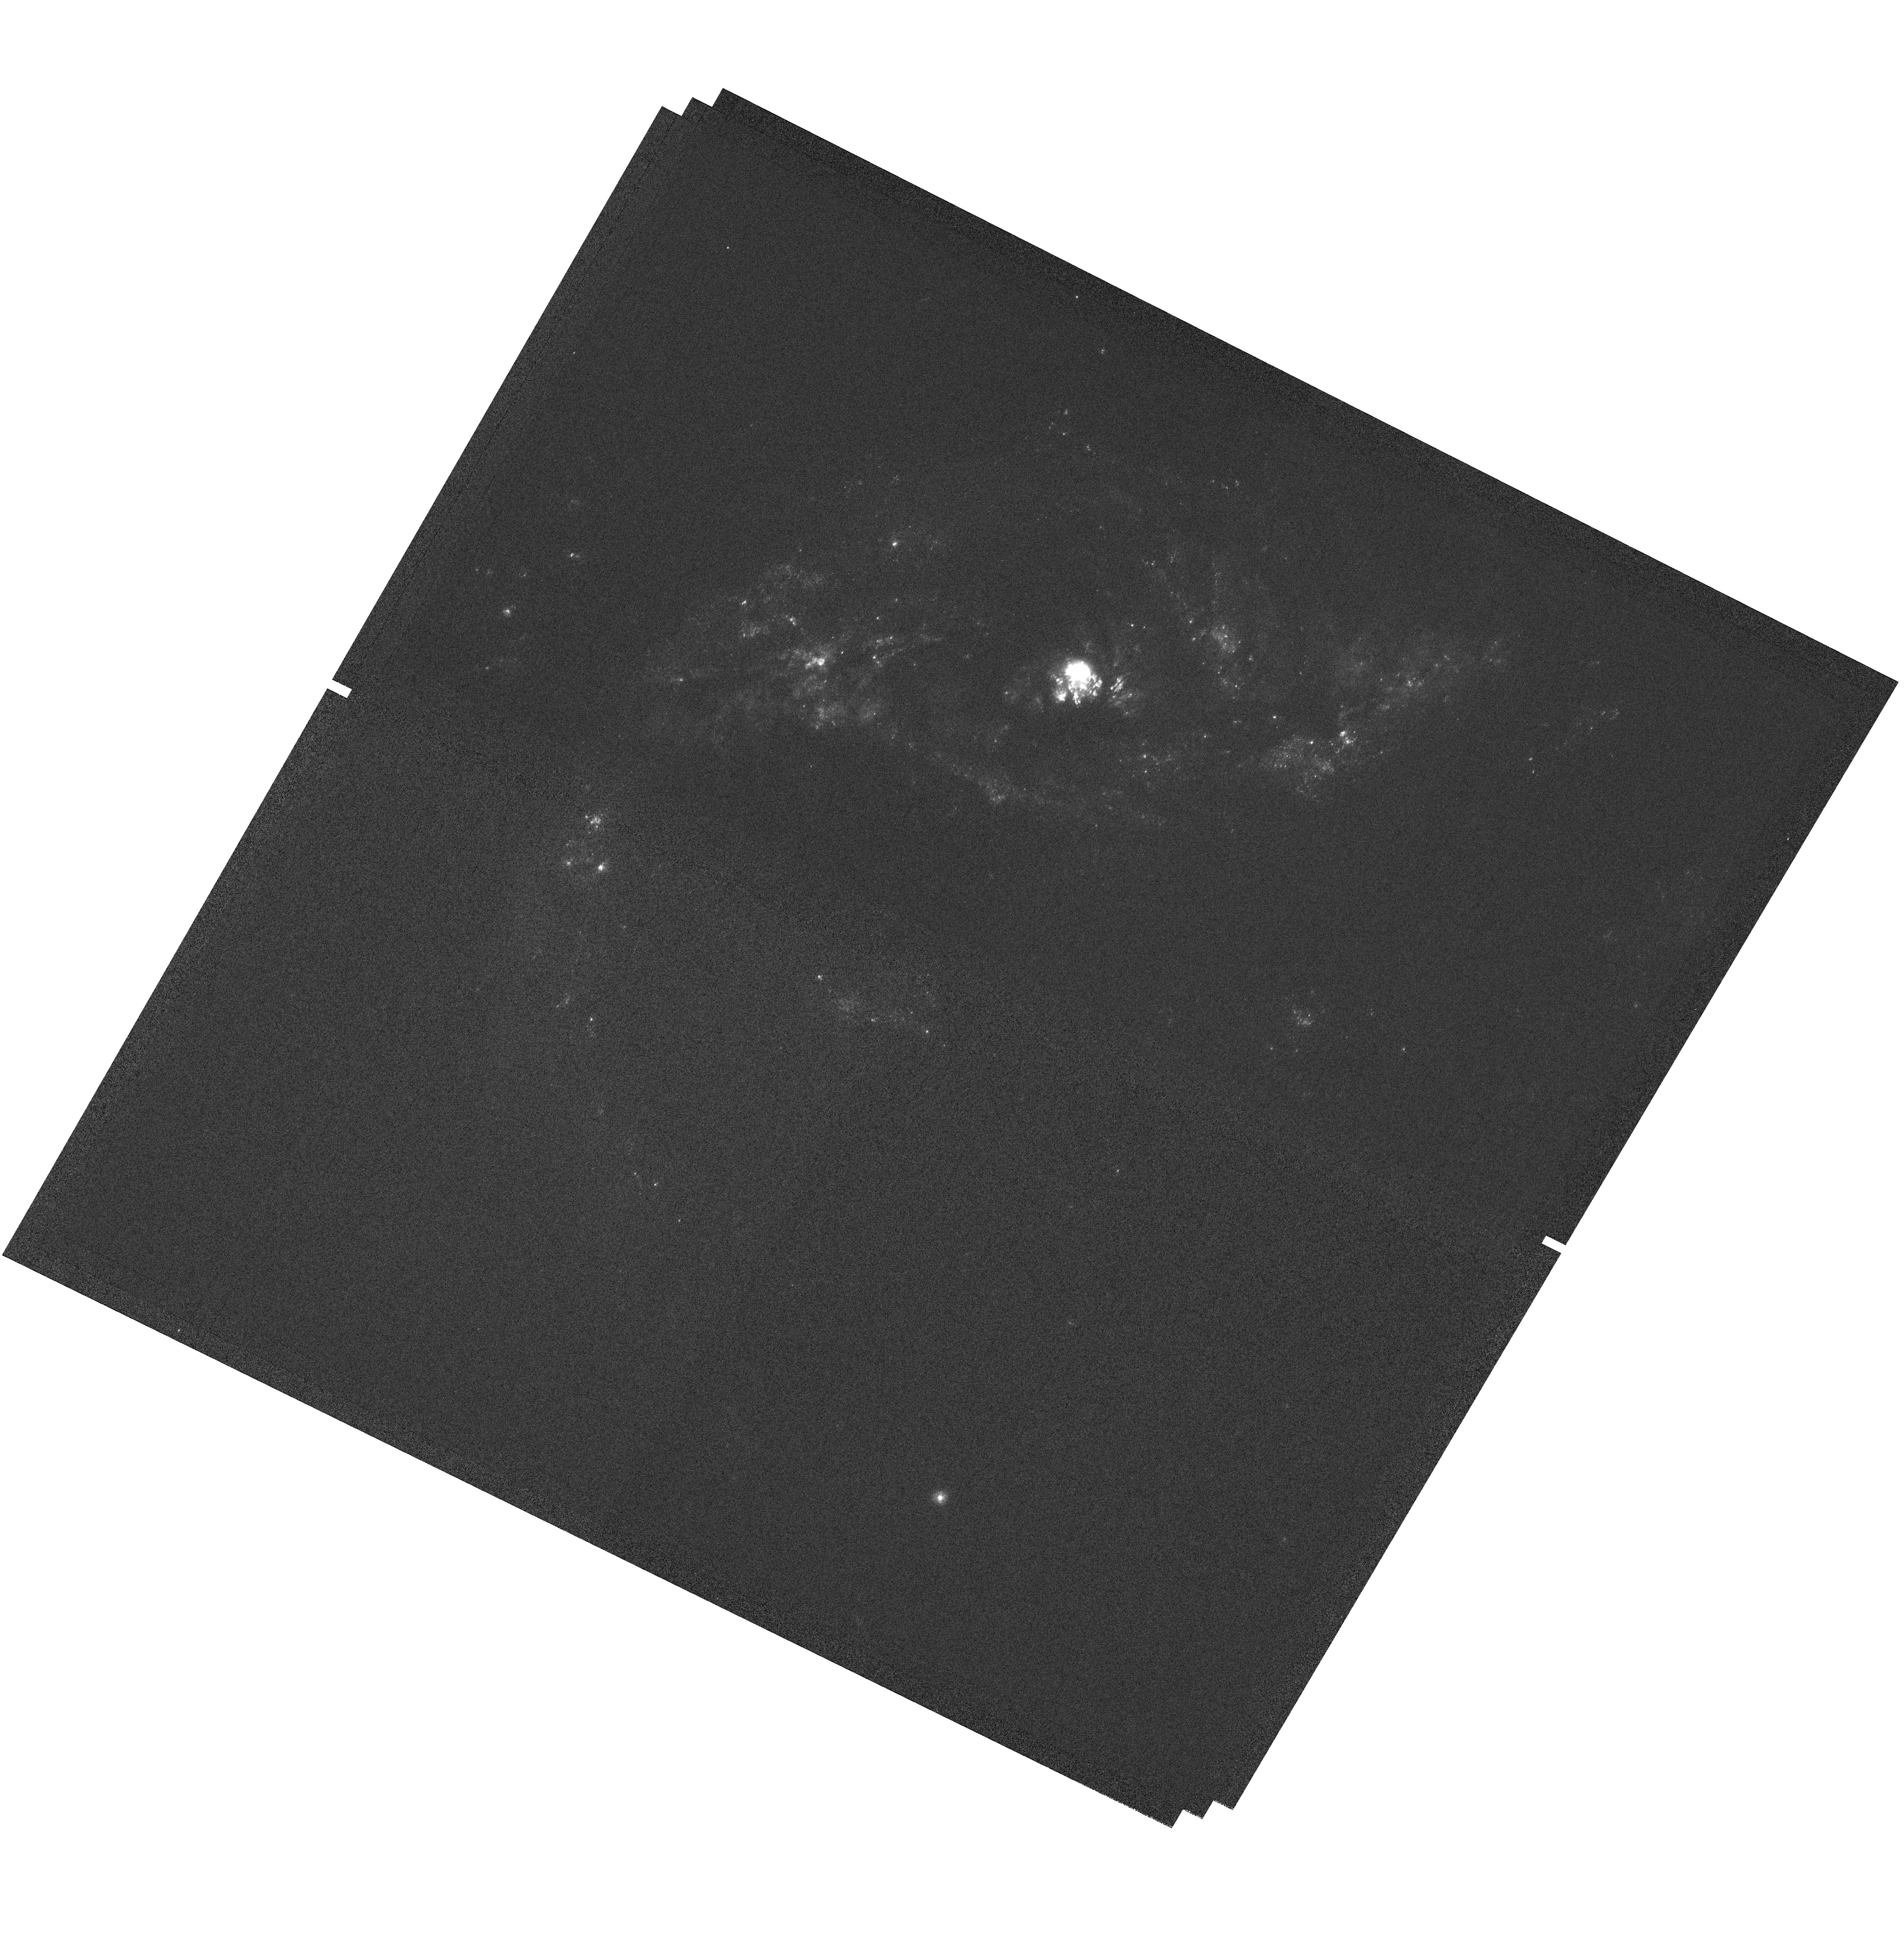
Target: NGC-7552
Instrument: WFC3/UVIS
Filter: F218W
Exposure: 1.8 h
Observation ID: hst_14720_04_wfc3_uvis_f218w_ida404

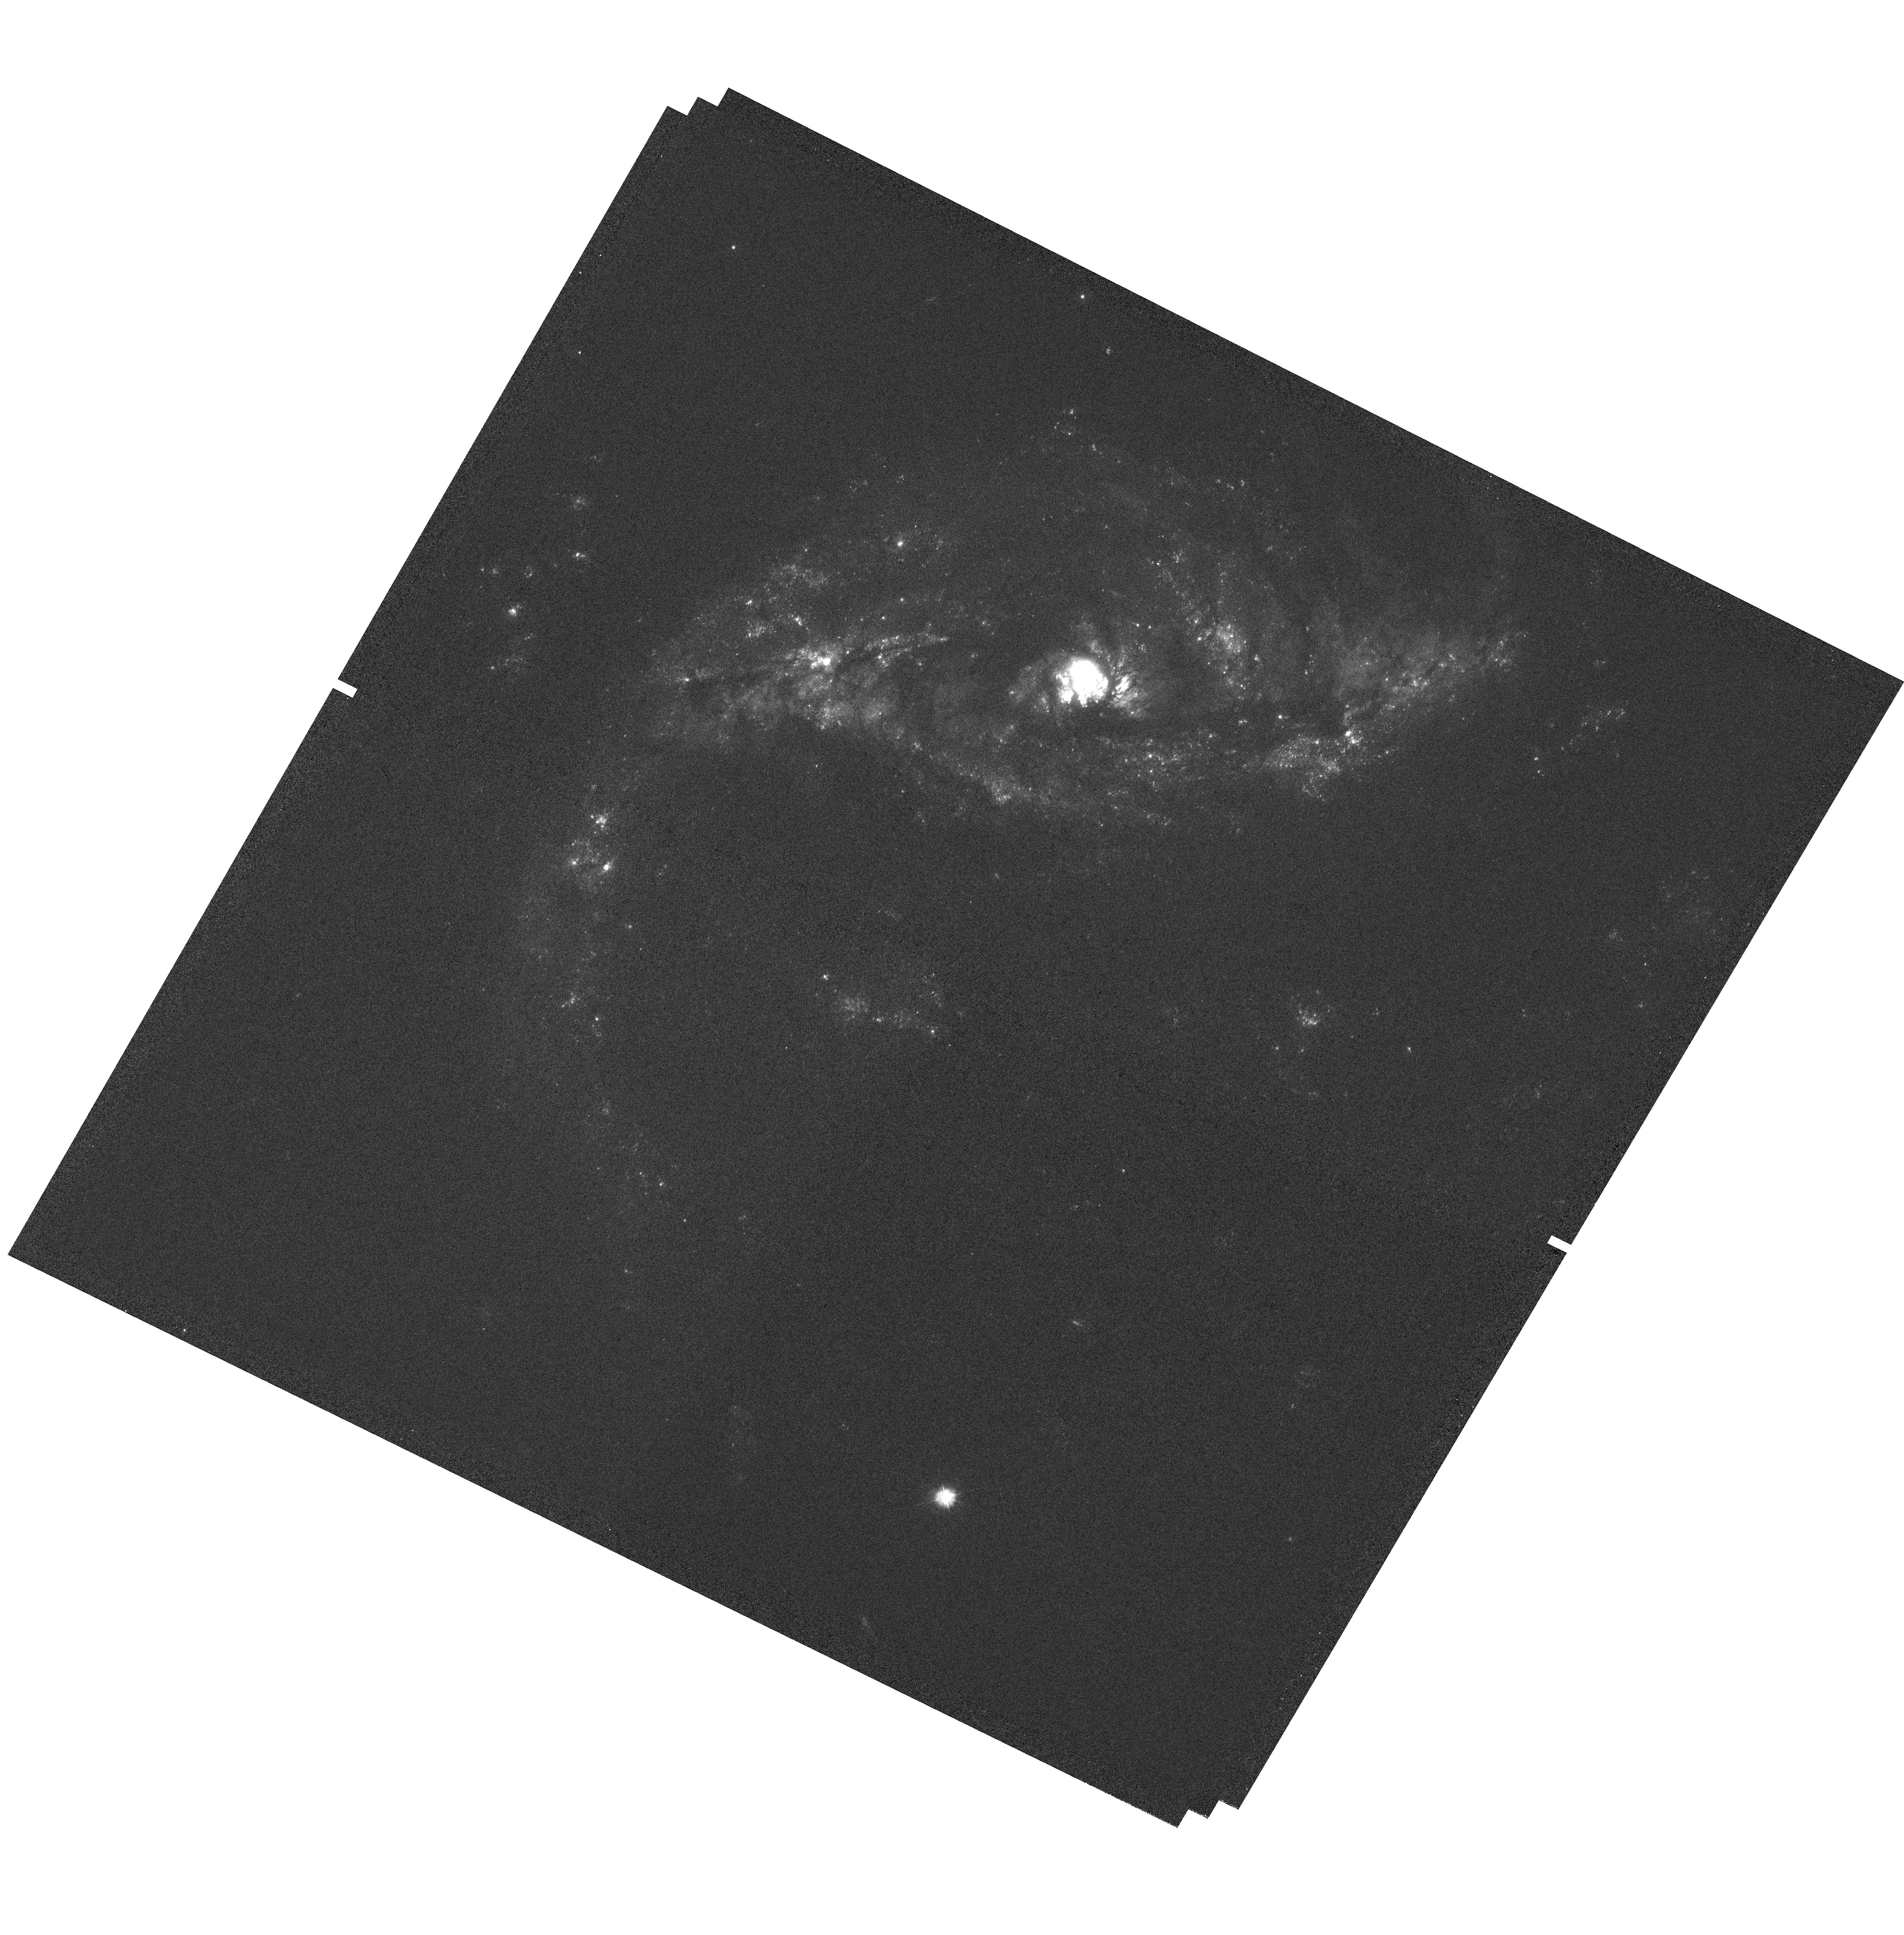
Target: NGC-7552
Instrument: WFC3/UVIS
Filter: F275W
Exposure: 35 min
Observation ID: hst_14720_04_wfc3_uvis_f275w_ida404

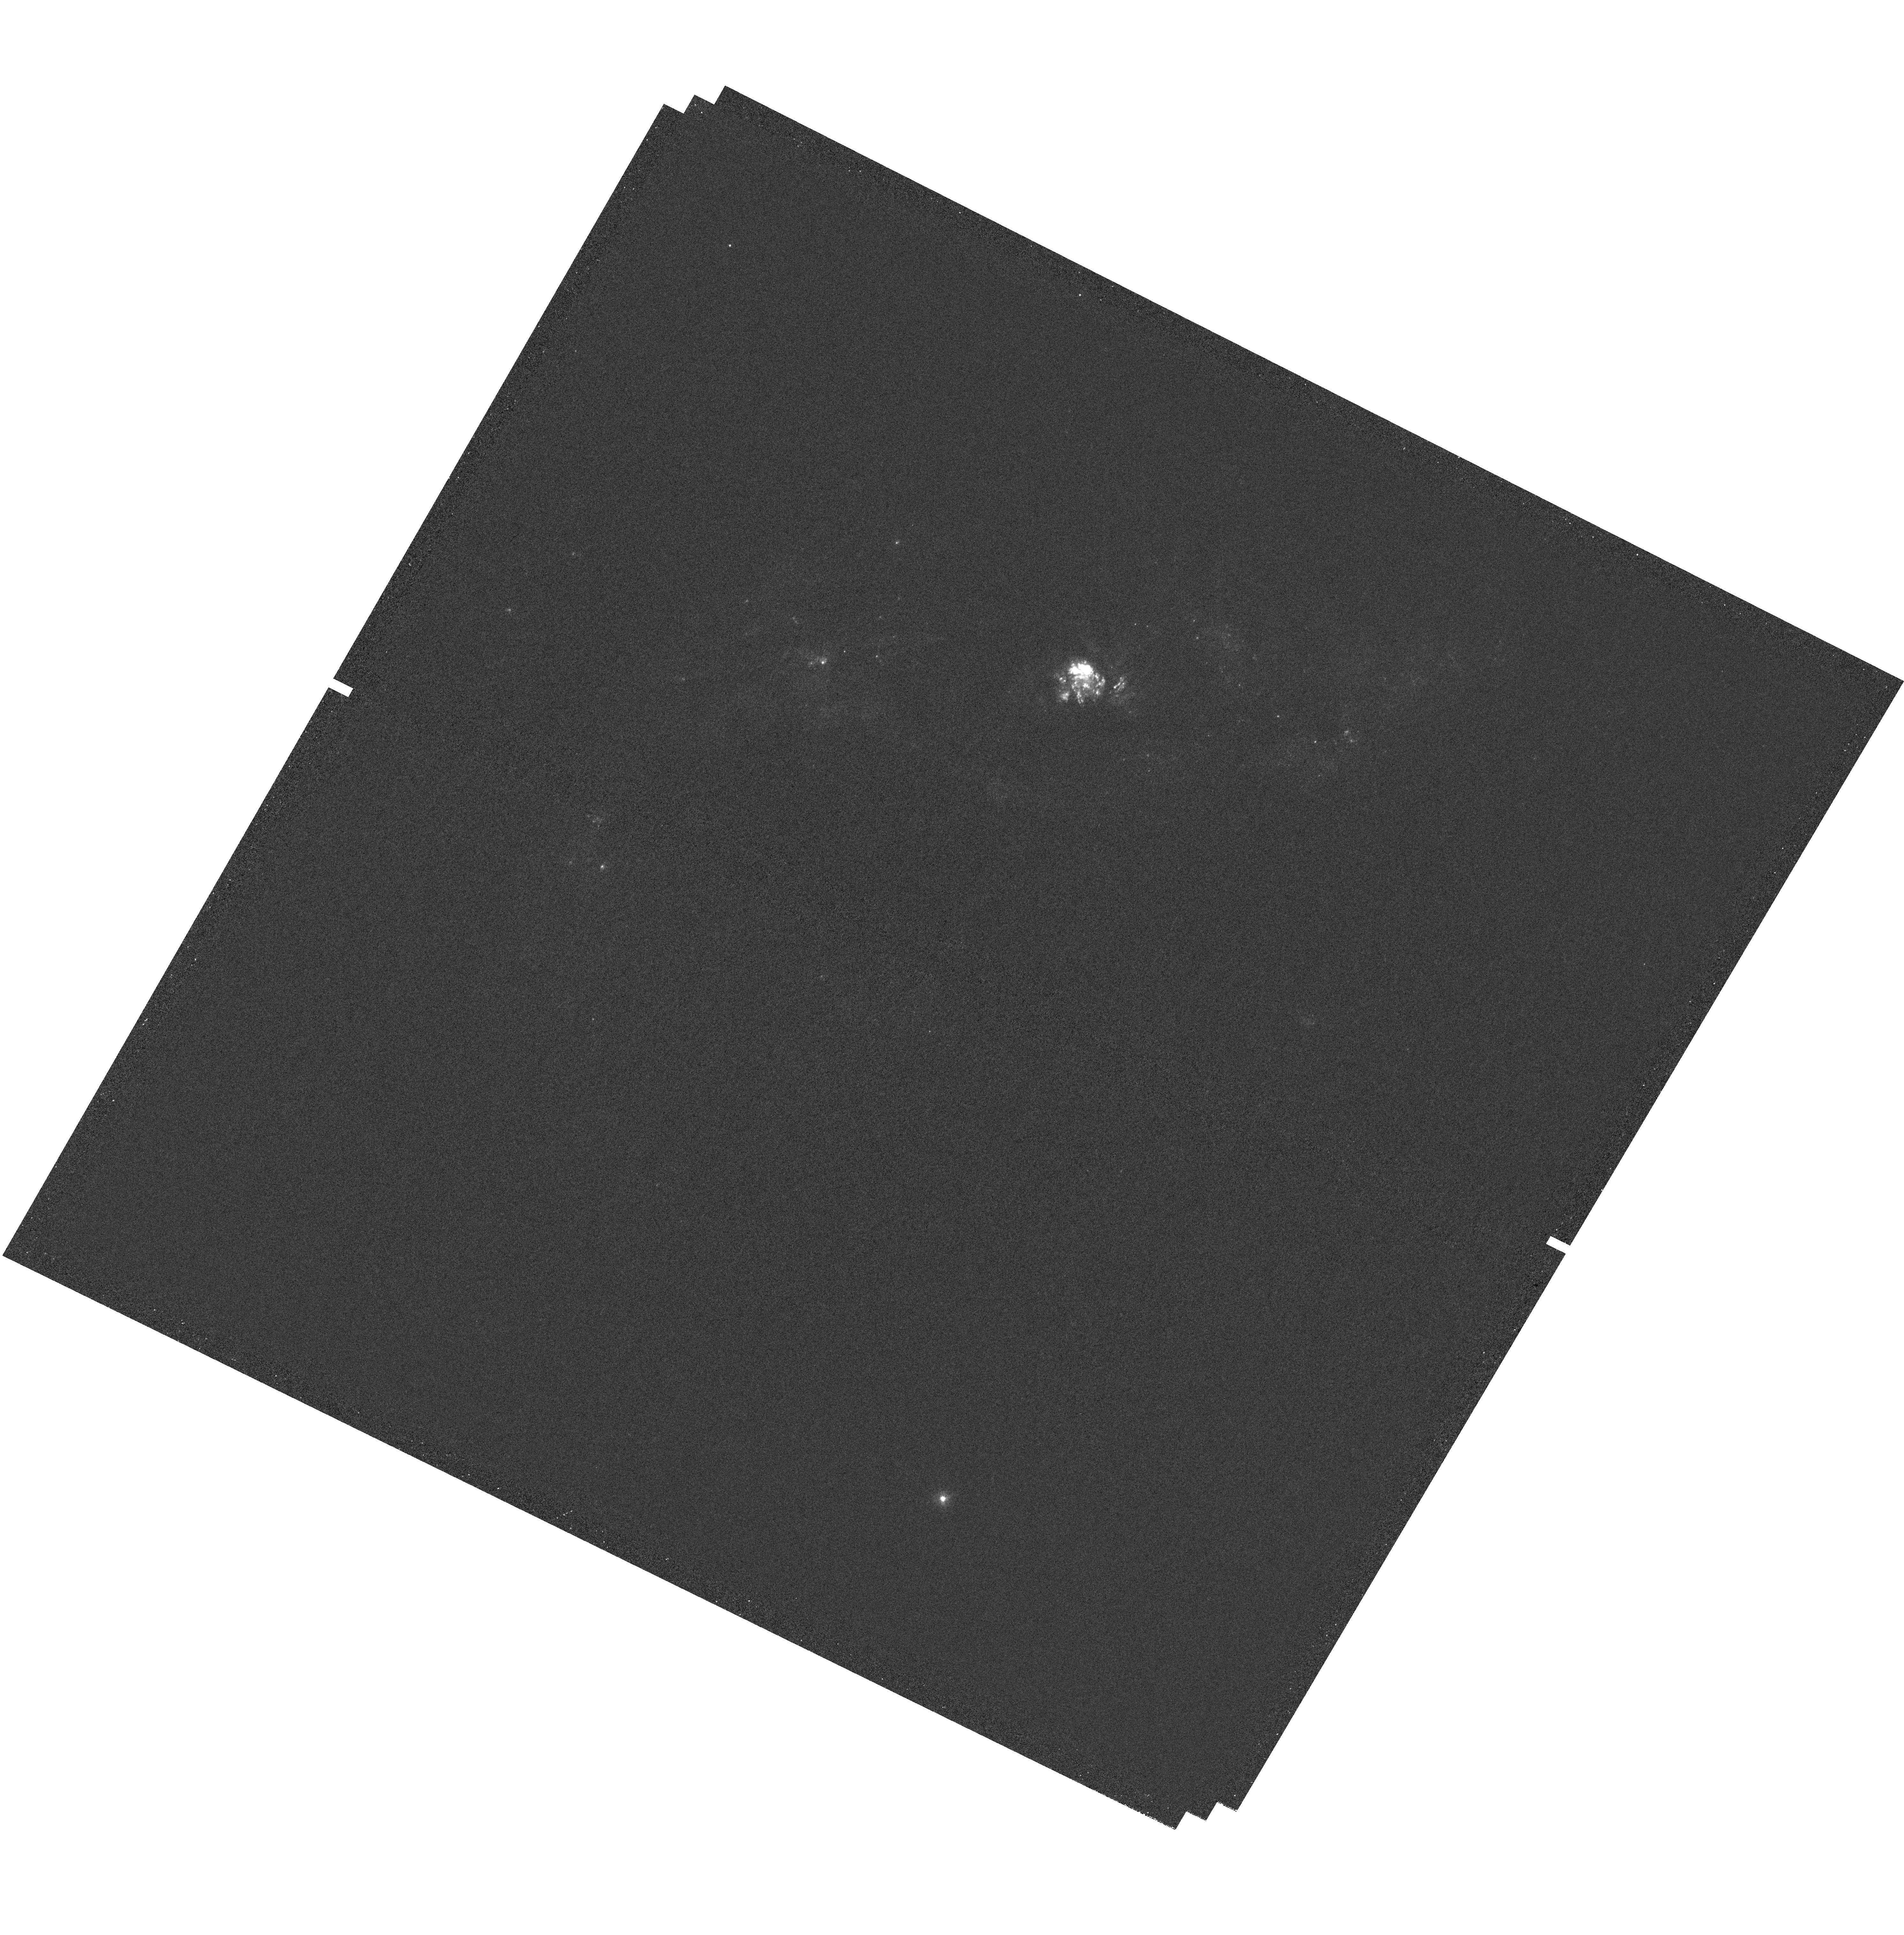
Target: NGC-7552
Instrument: WFC3/UVIS
Filter: F280N
Exposure: 2.1 h
Observation ID: hst_14720_05_wfc3_uvis_f280n_ida405

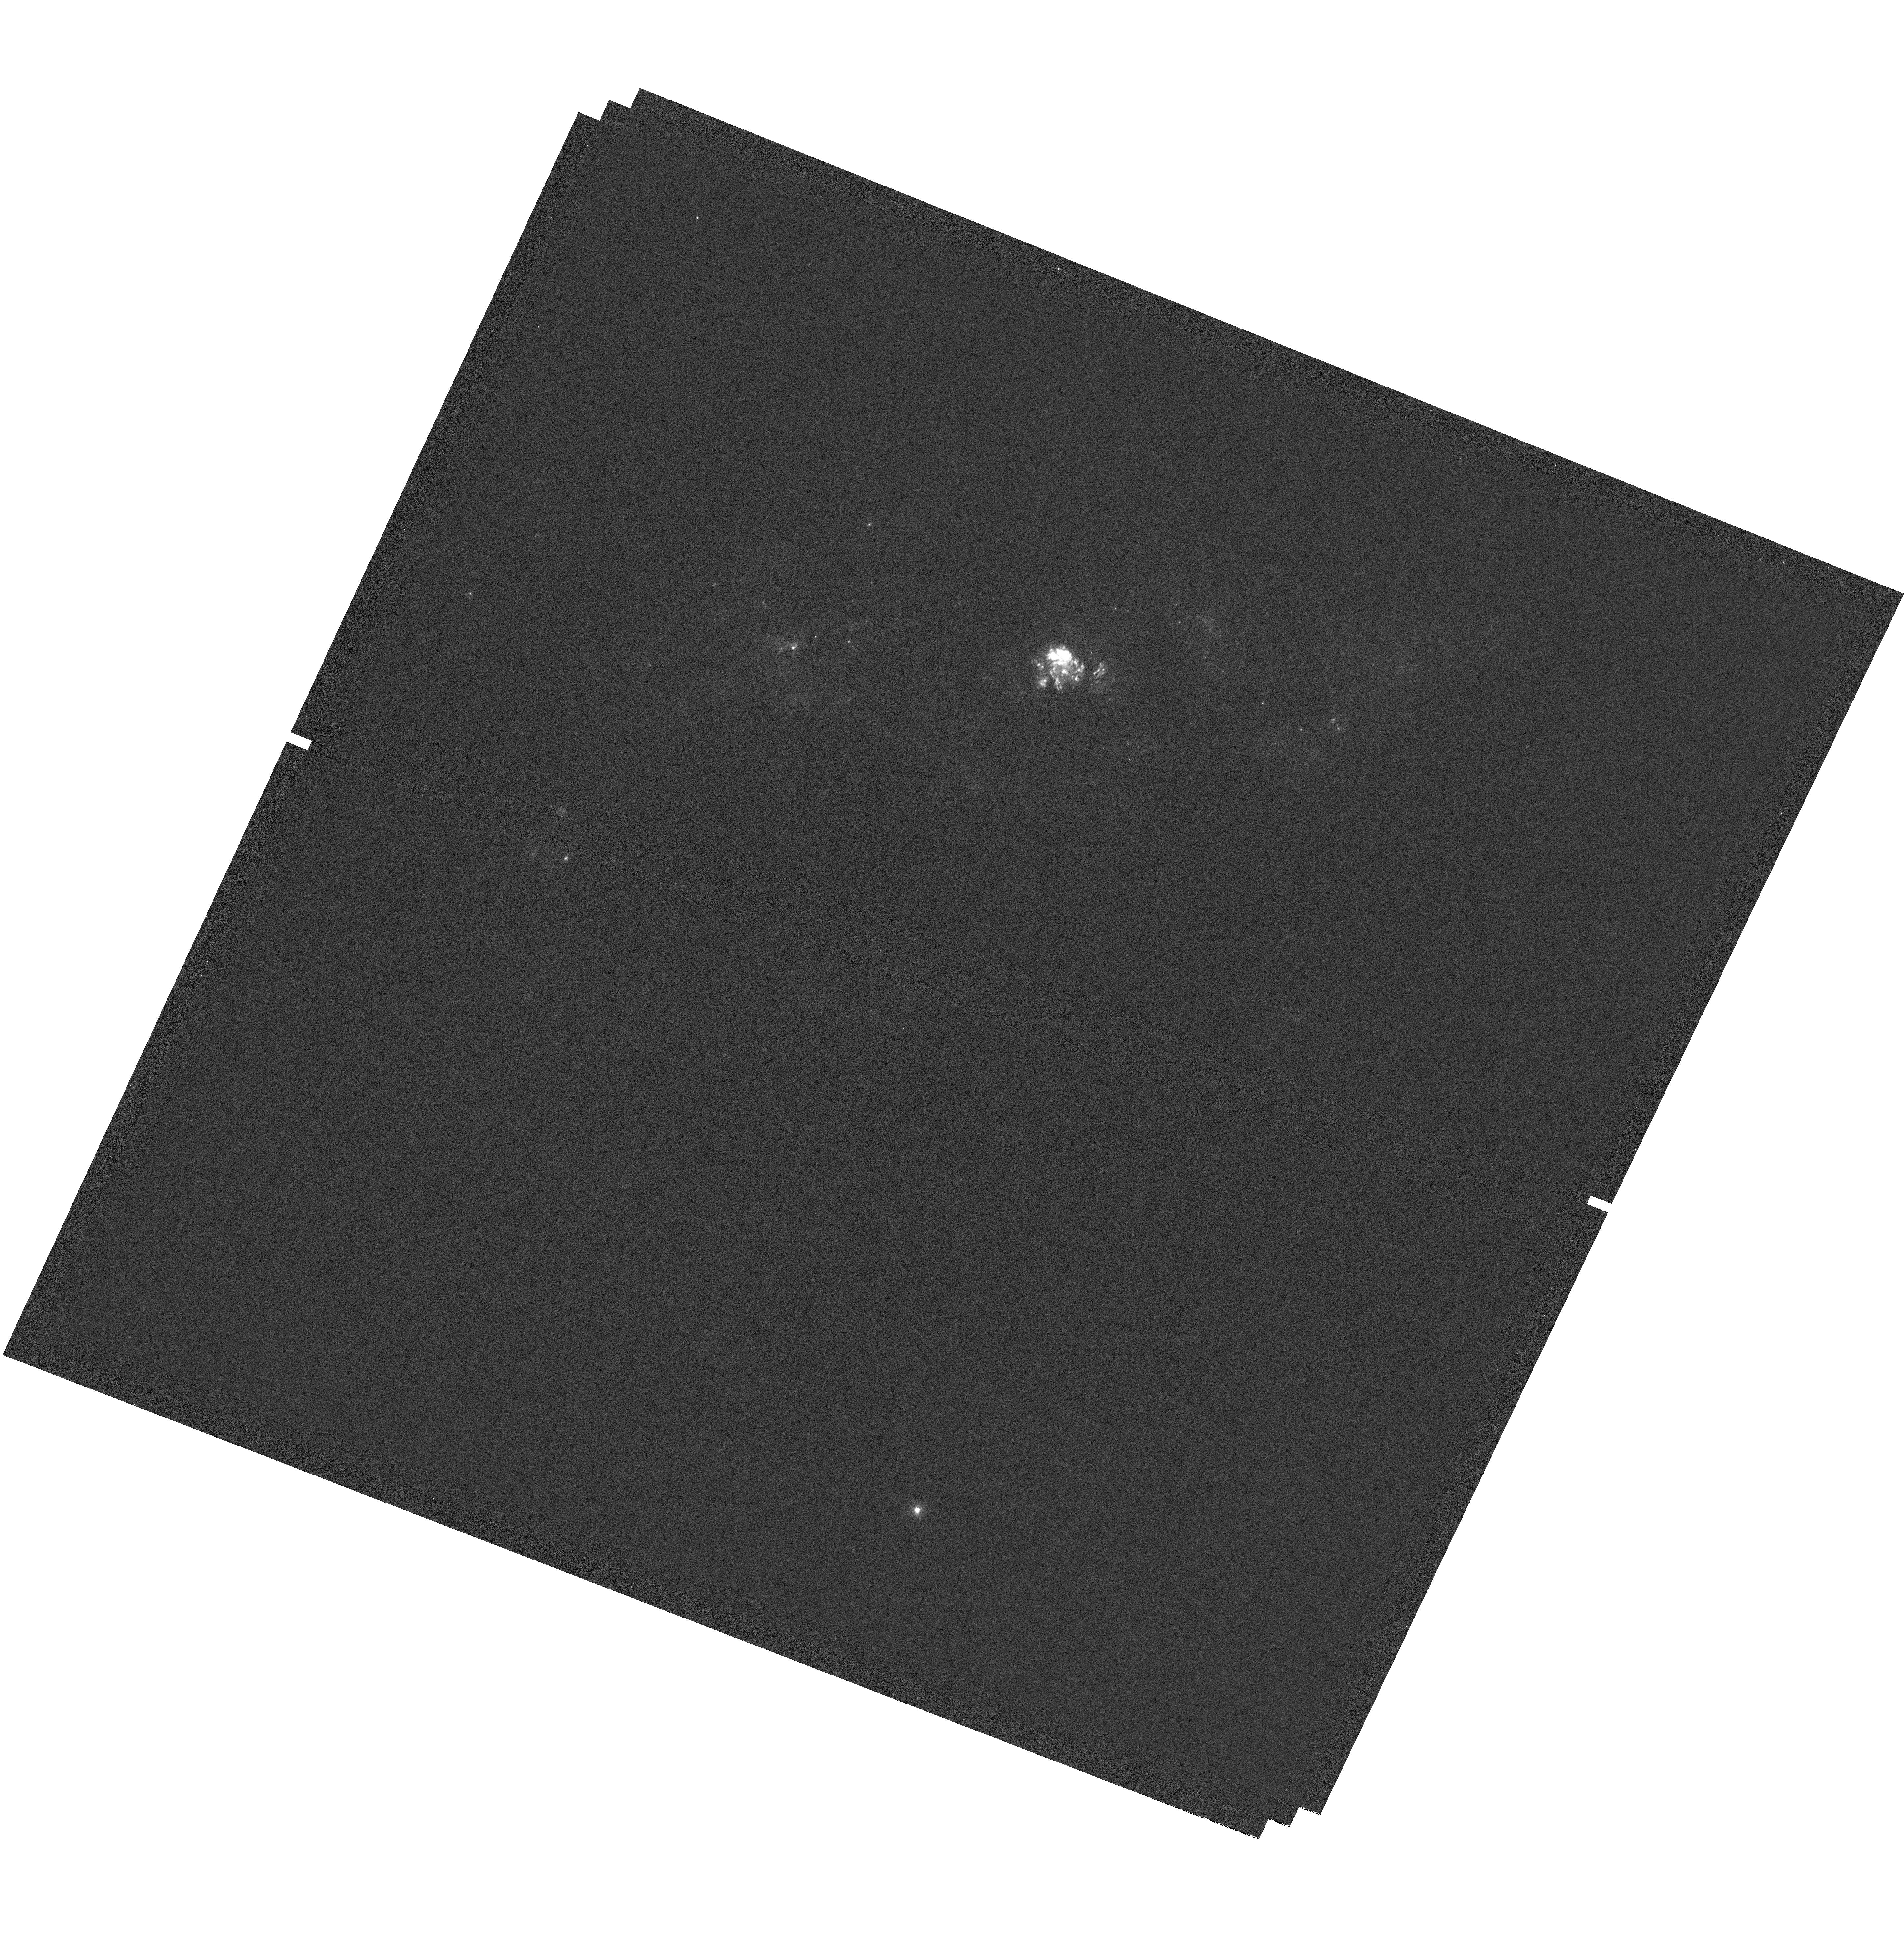
Target: NGC-7552
Instrument: WFC3/UVIS
Filter: F280N
Exposure: 2.8 h
Observation ID: hst_14720_01_wfc3_uvis_f280n_ida401

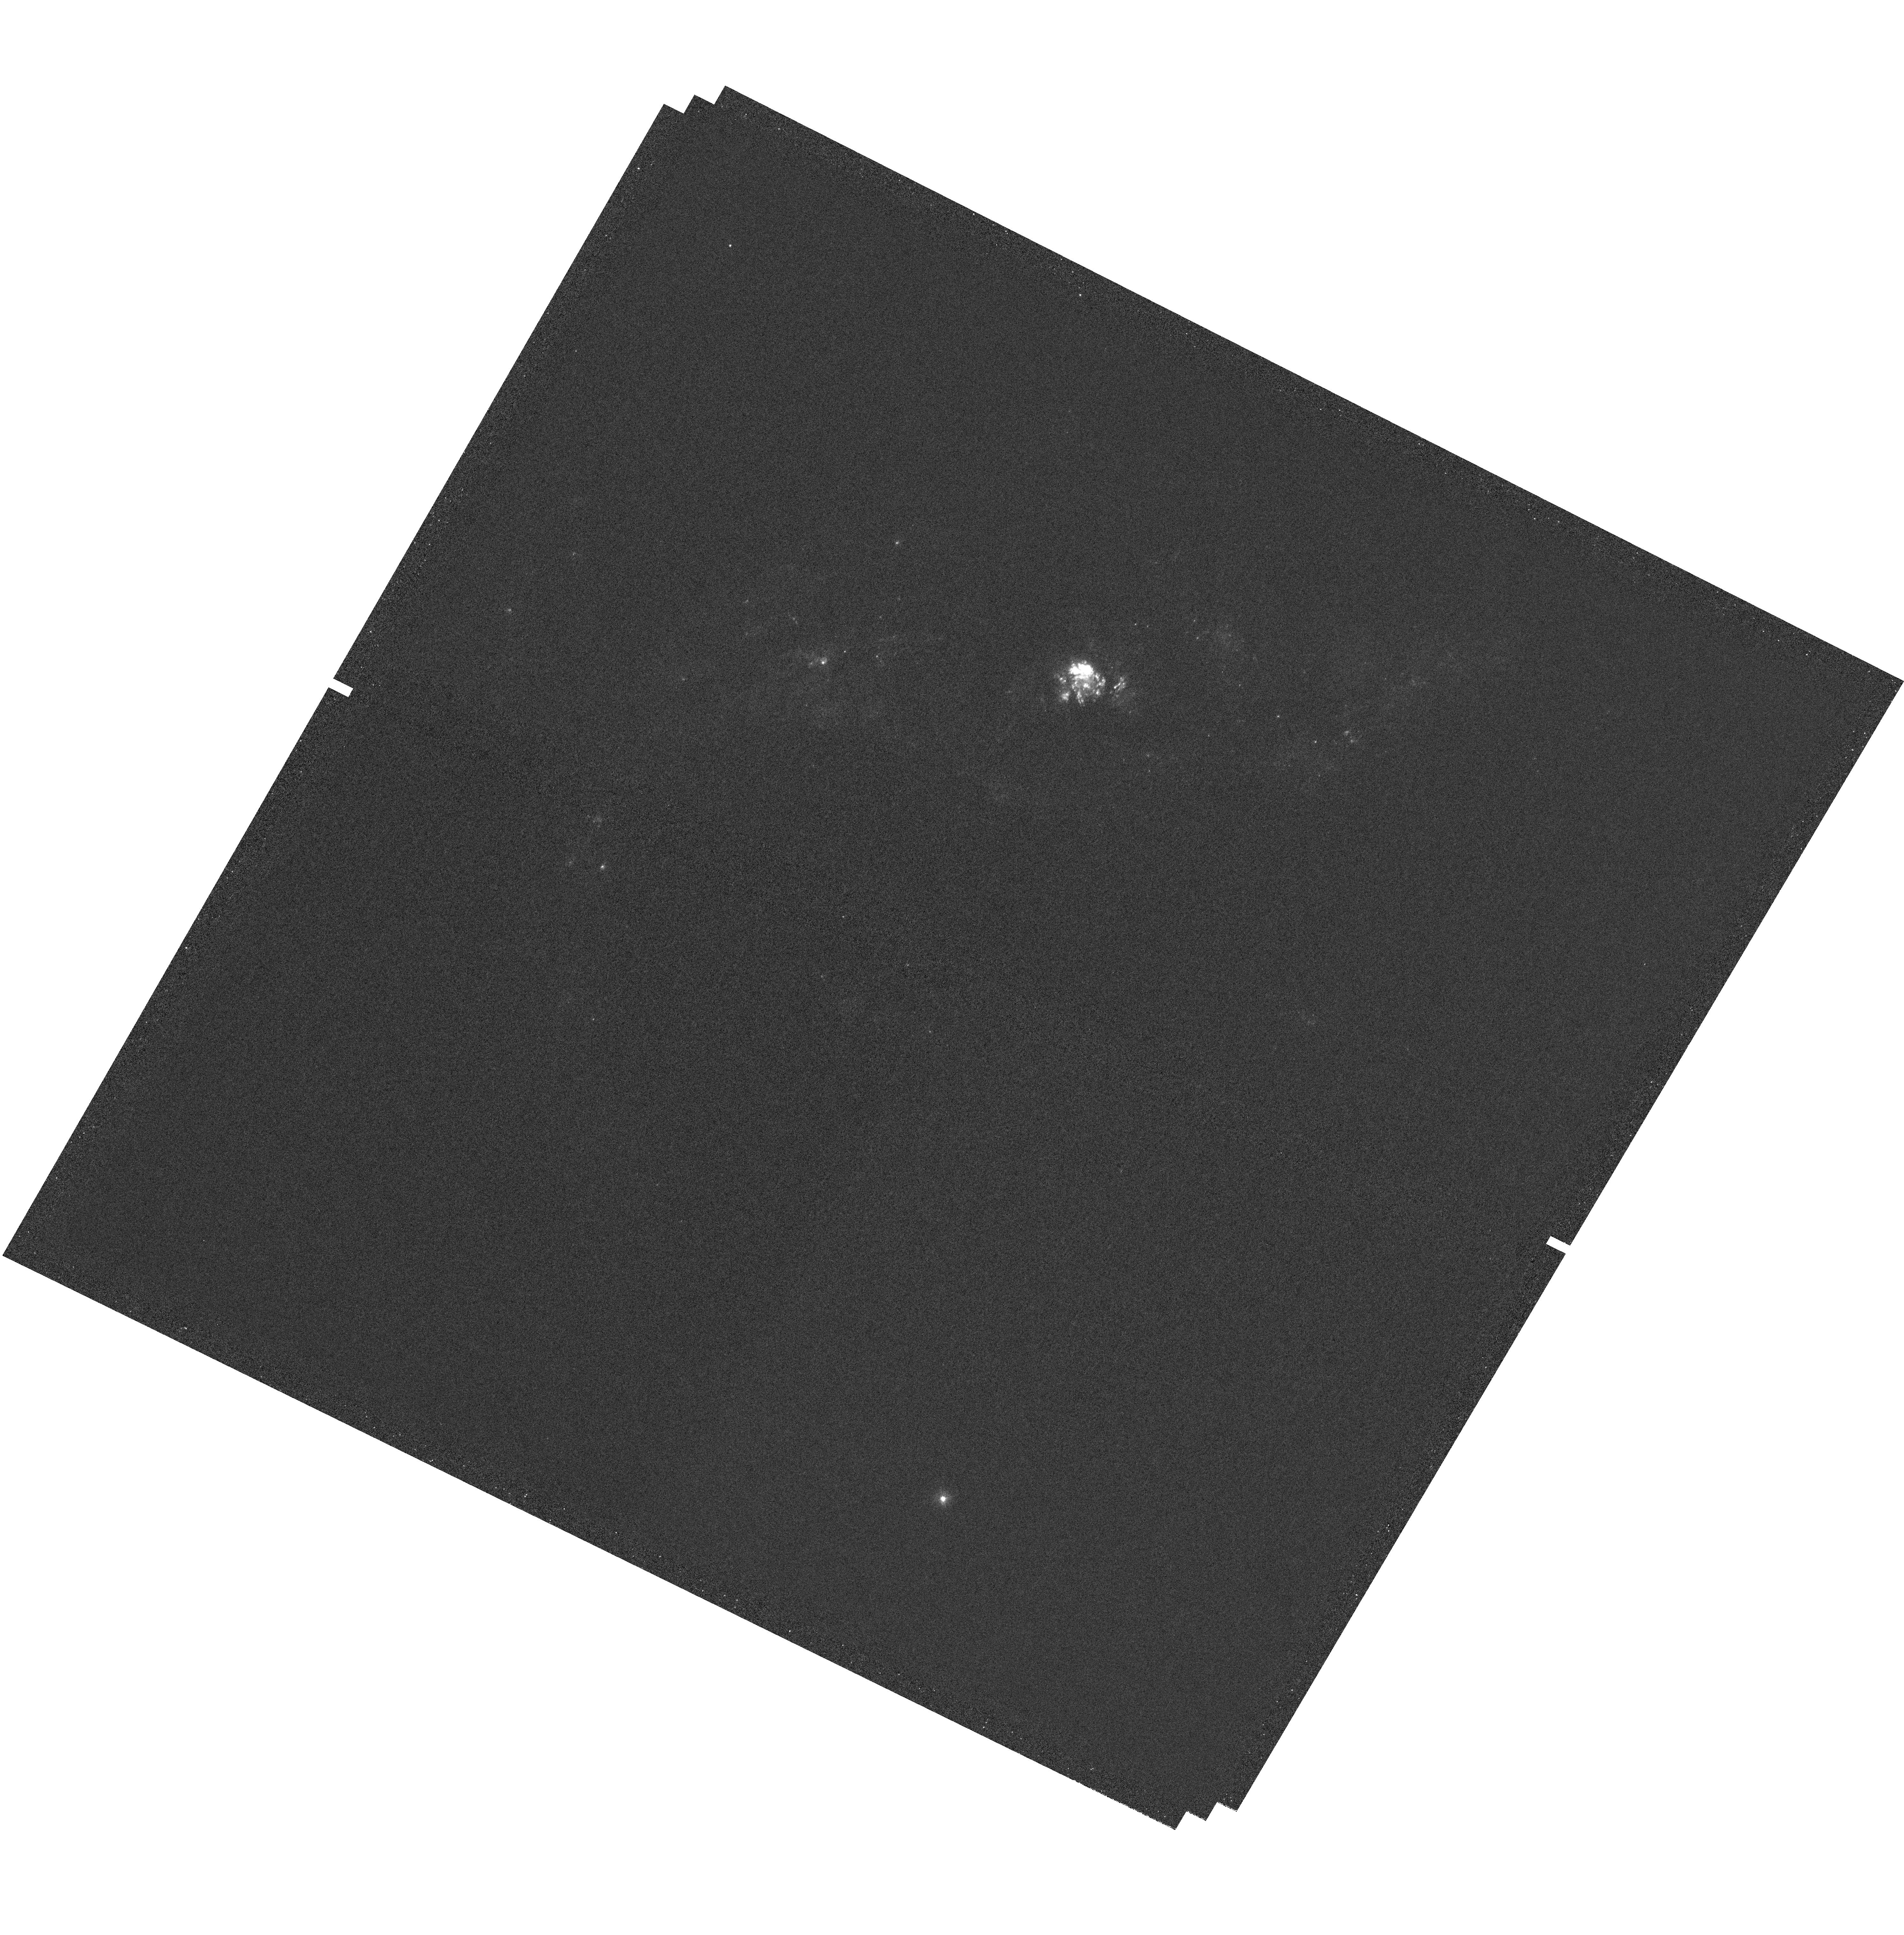
Target: NGC-7552
Instrument: WFC3/UVIS
Filter: F280N
Exposure: 2.1 h
Observation ID: hst_14720_02_wfc3_uvis_f280n_ida402

Photometric Mapping of the Galactic Outflow in NGC 7552 (PI: Chelouche, Doron)

In this program we will explore a new technique designed to map the structure of galactic outflows from star-forming regions within a galaxy, using a combination of broad- and narrow-band UV photometry. The technique will reveal sub galactic-scale structures in outflowing gas and their correlation with spatial structures in the underlying galaxy. The exploratory data will be of the galaxy NGC7552; if the technique proves successful, future similar programs will shed light on the typical length scales associated with outflows, their origin, acceleration means, and overall geometry. This in turn will help to better assess the mass loss rates and kinetic luminosities of galactic outflows, and provide crucial input for galaxy formation models.